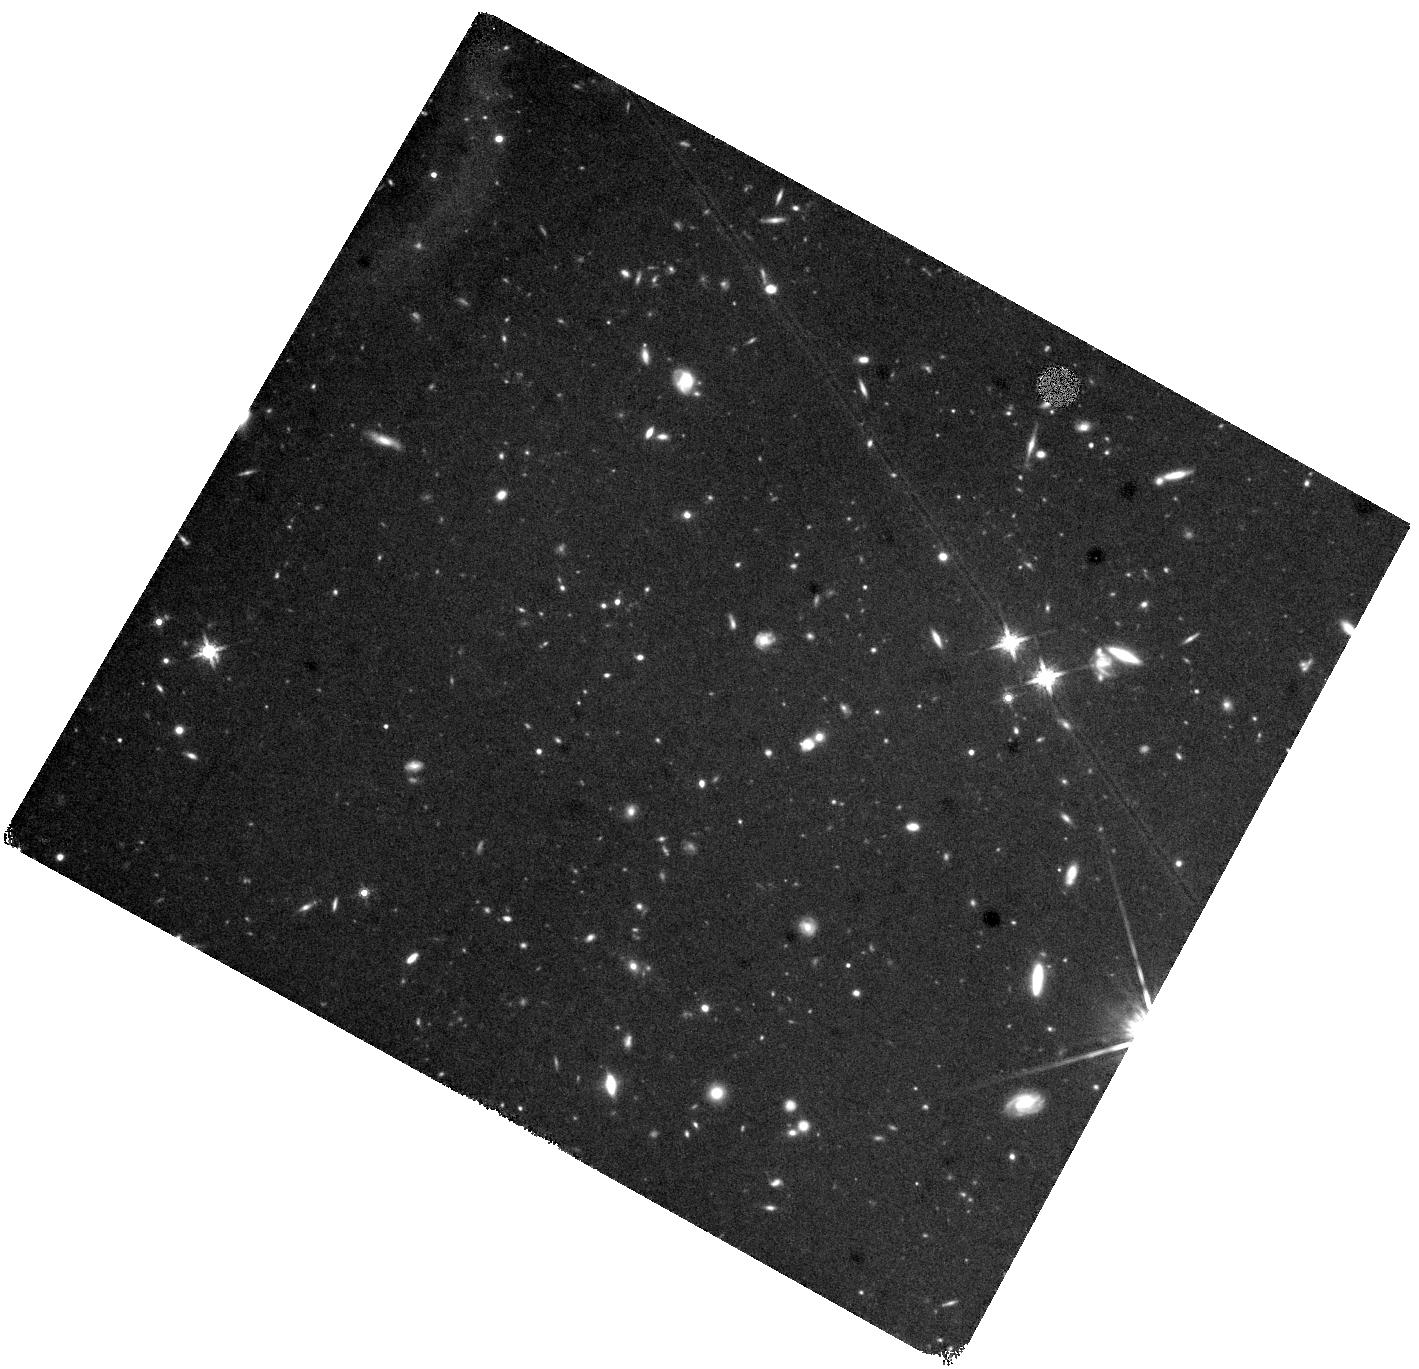
Target: GRB160410A-EE
Instrument: WFC3/IR
Filter: F160W
Exposure: 1.3 h
Observation ID: hst_17492_15_wfc3_ir_f160w_if8z15

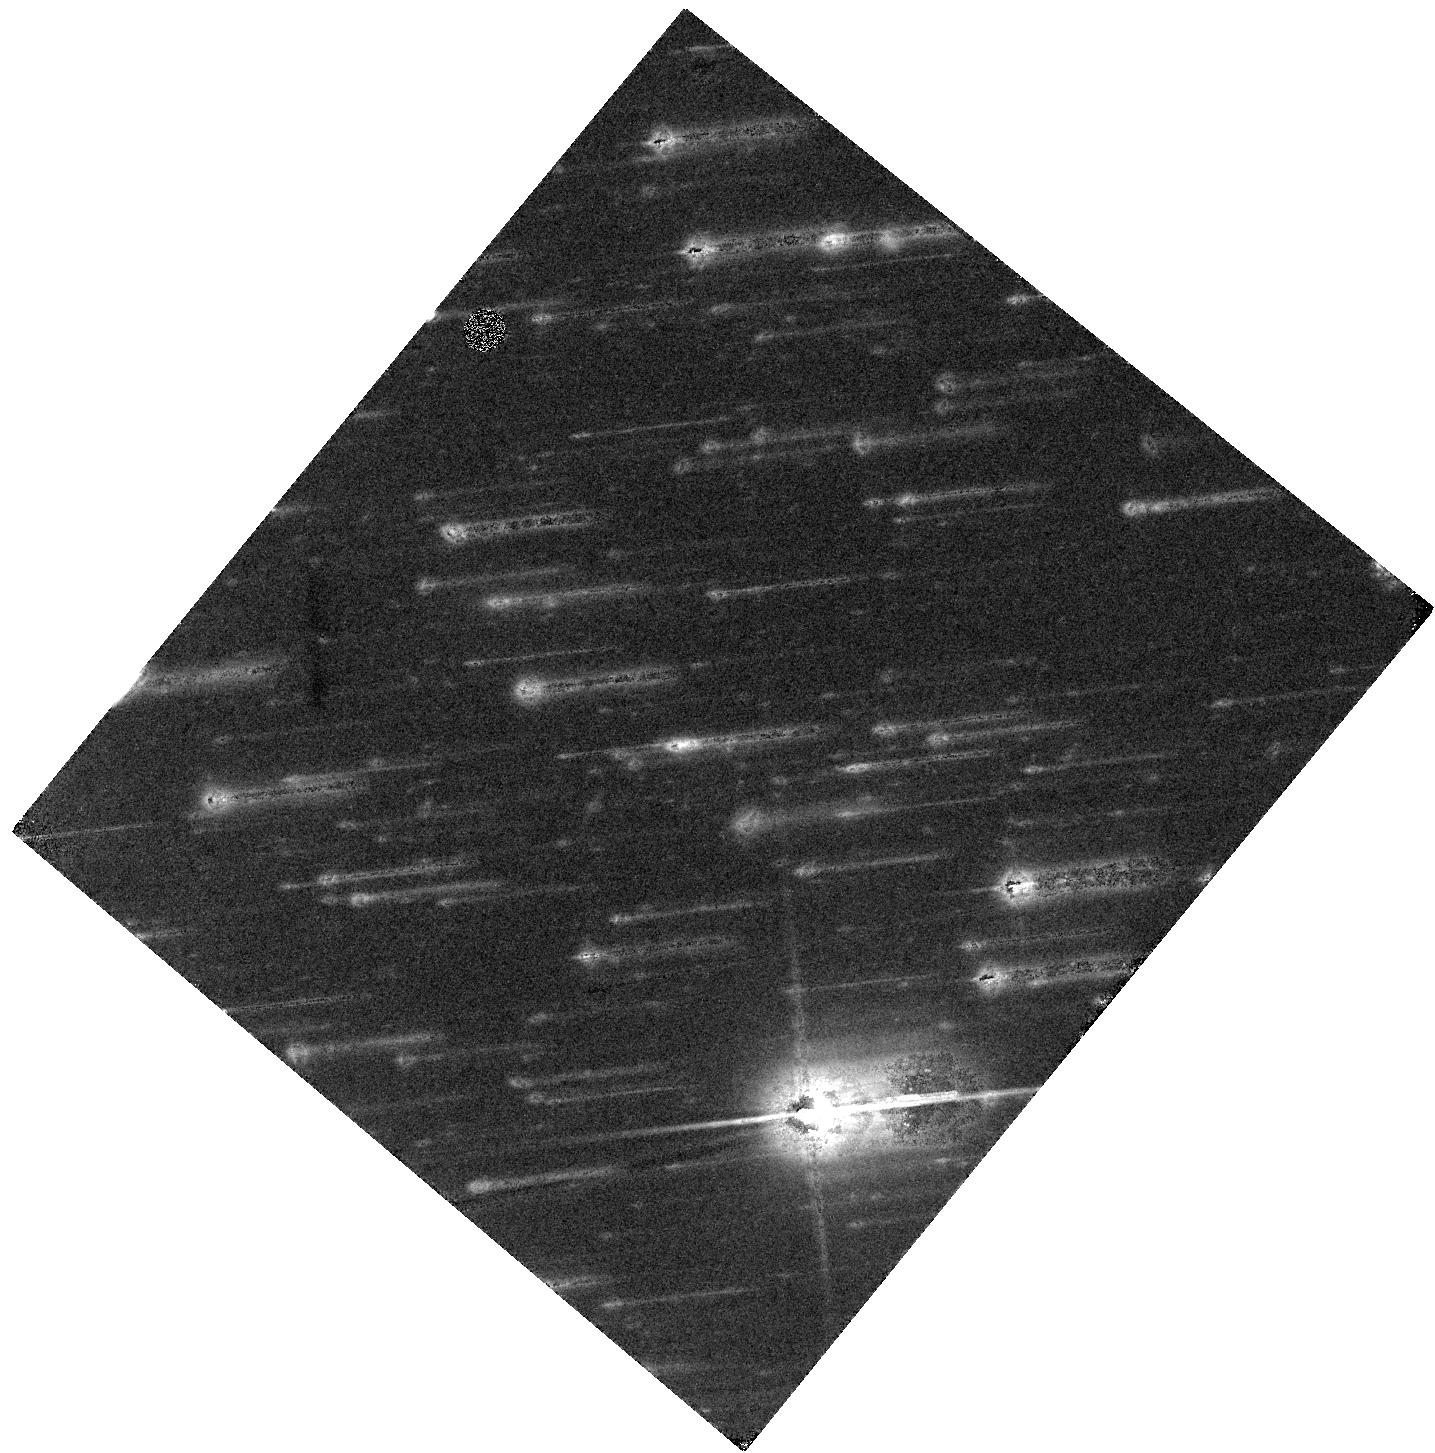
Target: GRB230906A
Instrument: WFC3/IR
Filter: F160W
Exposure: 40 min
Observation ID: hst_17492_02_wfc3_ir_f160w_if8z02

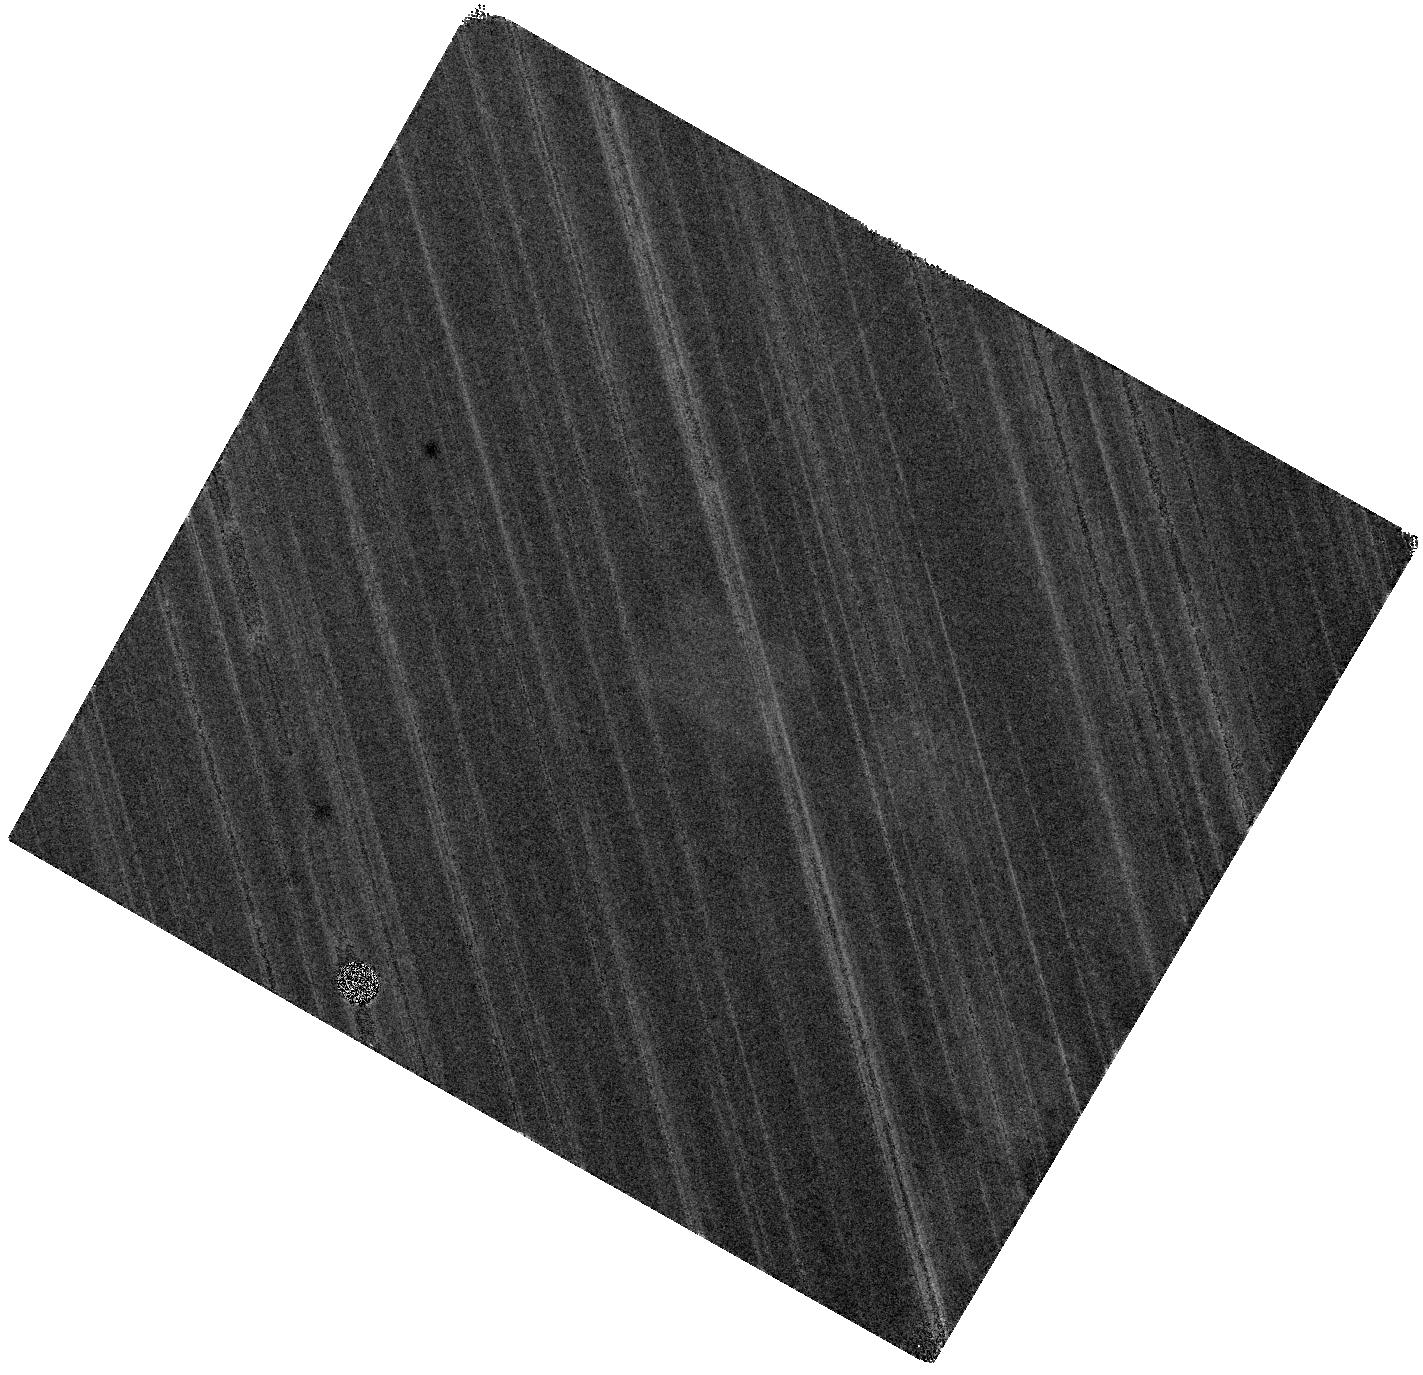
Target: GRB180727A
Instrument: WFC3/IR
Filter: F160W
Exposure: 40 min
Observation ID: hst_17492_13_wfc3_ir_f160w_if8z13

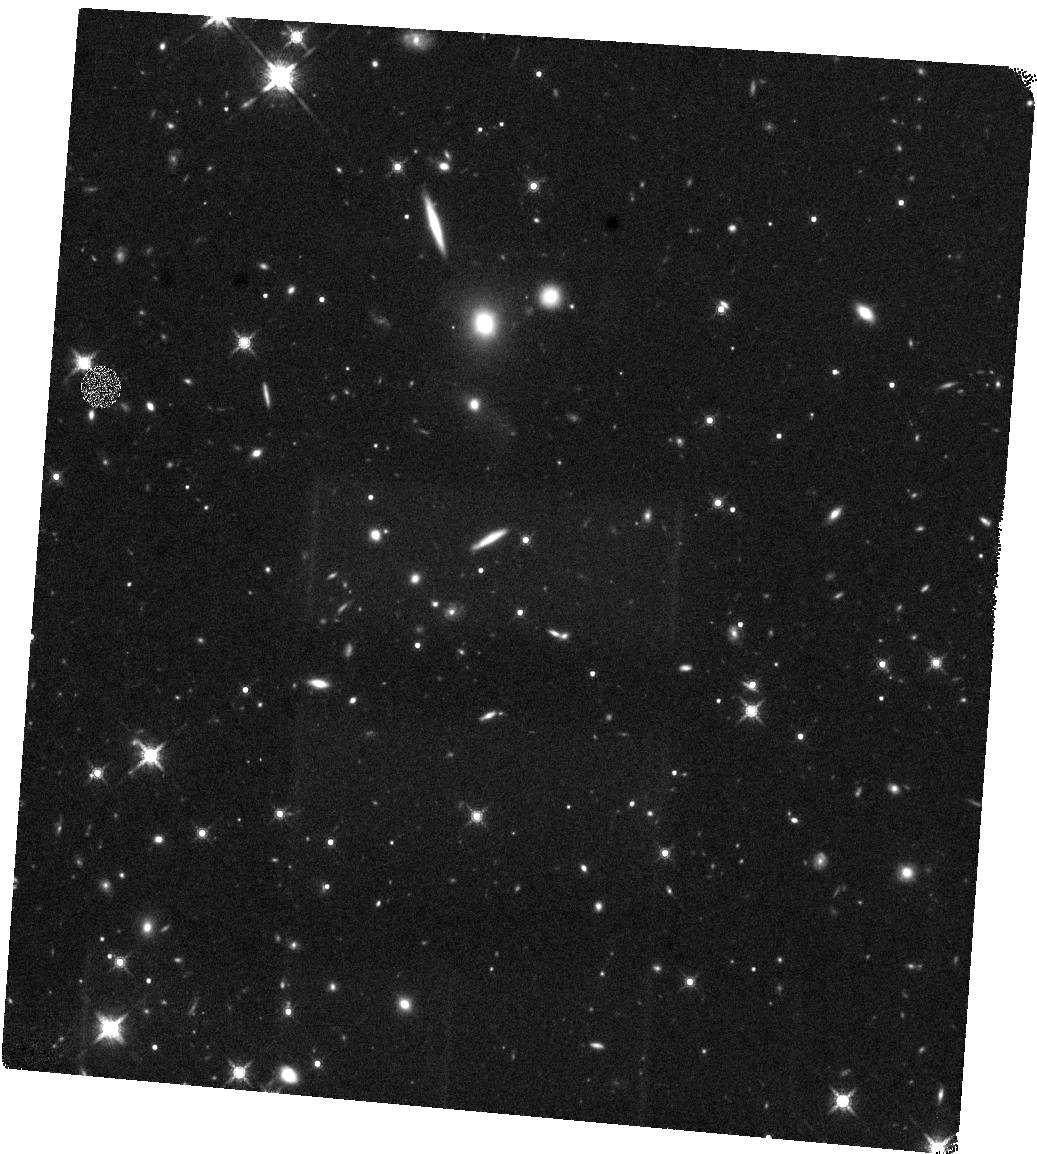
Target: GRB170428A
Instrument: WFC3/IR
Filter: F160W
Exposure: 40 min
Observation ID: hst_17492_04_wfc3_ir_f160w_if8z04

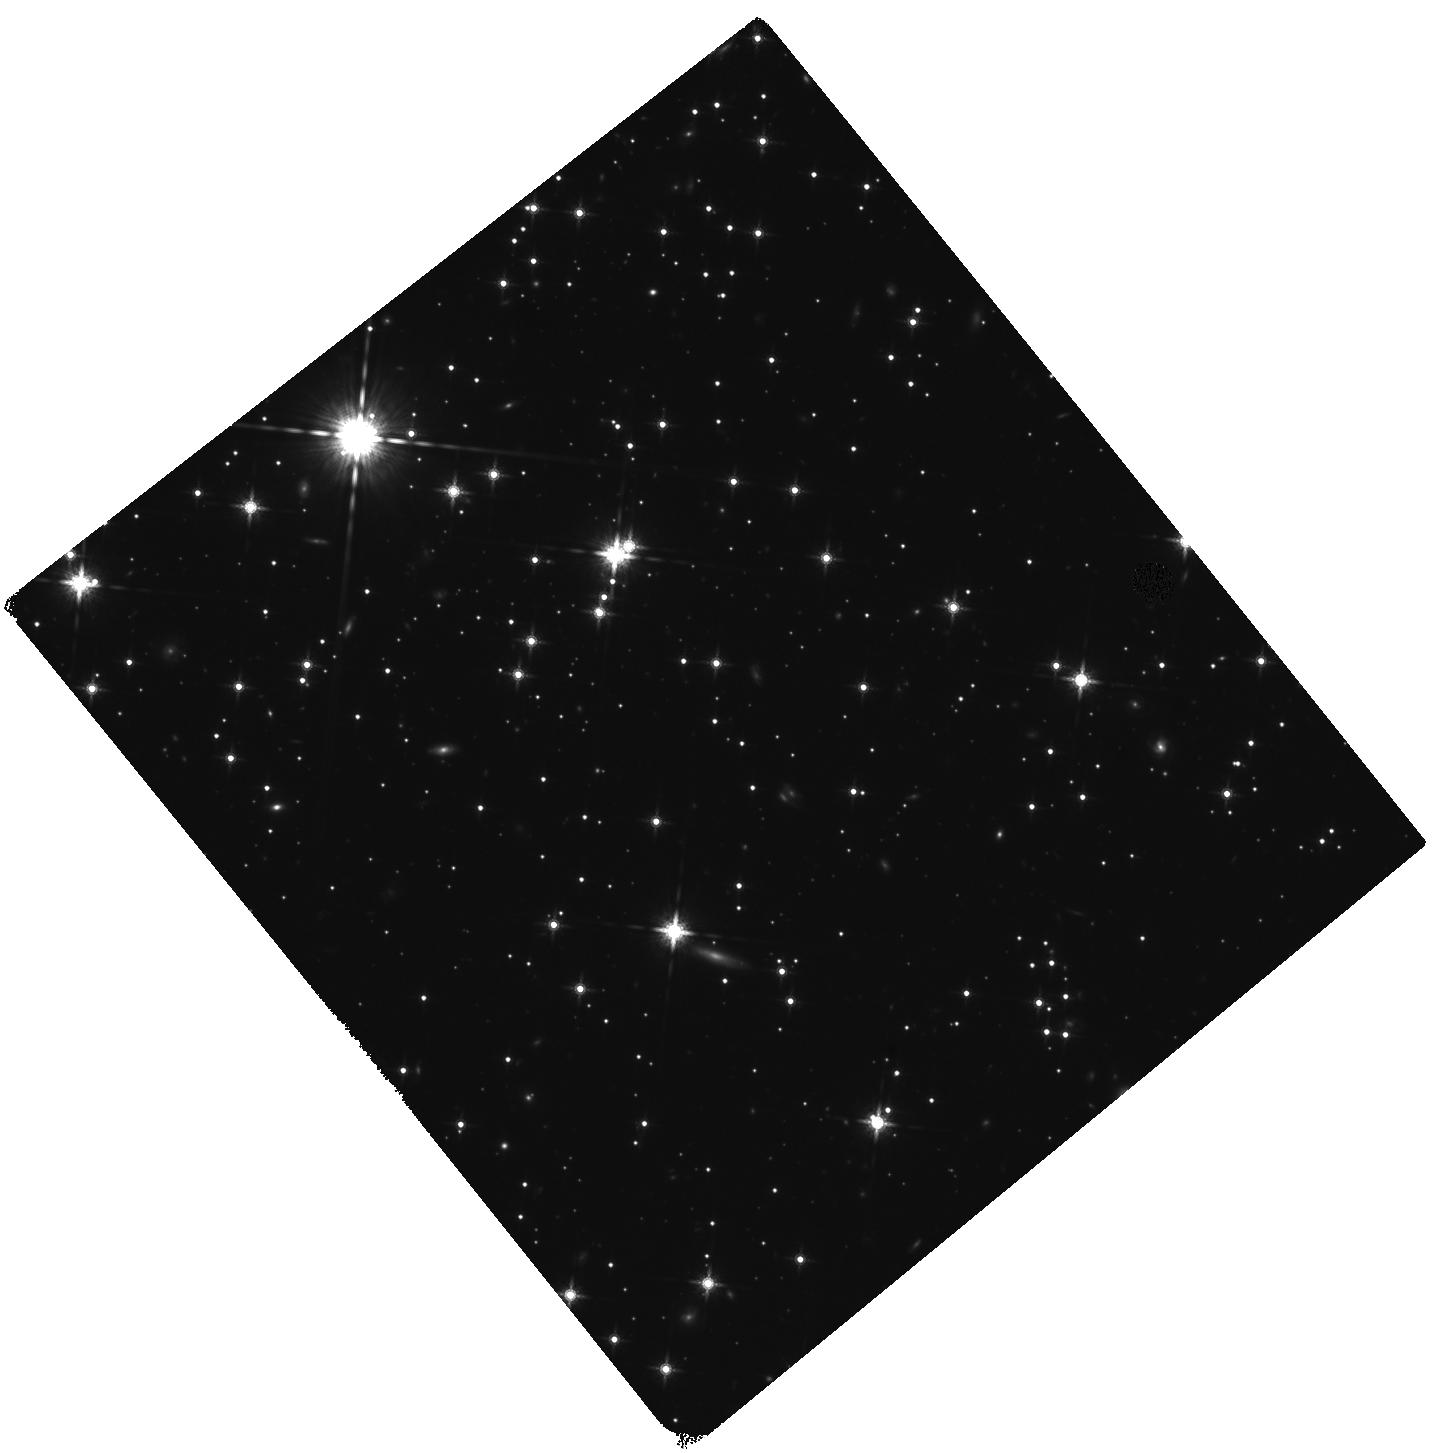
Target: GRB161004A
Instrument: WFC3/IR
Filter: F160W
Exposure: 1.3 h
Observation ID: hst_17492_20_wfc3_ir_f160w_if8z20

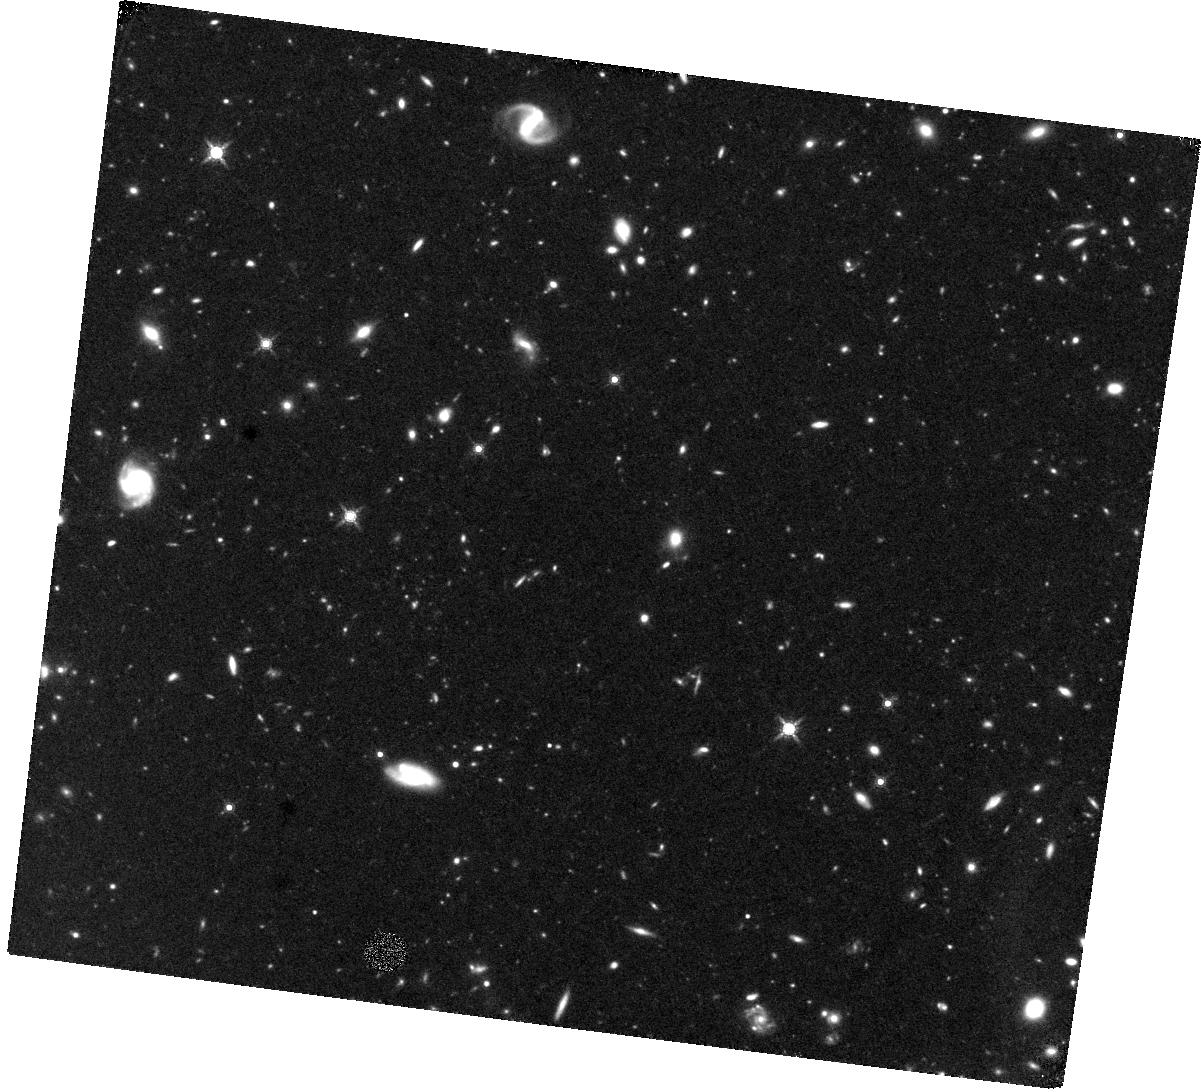
Target: GRB160408A
Instrument: WFC3/IR
Filter: F160W
Exposure: 1.6 h
Observation ID: hst_17492_14_wfc3_ir_f160w_if8z14

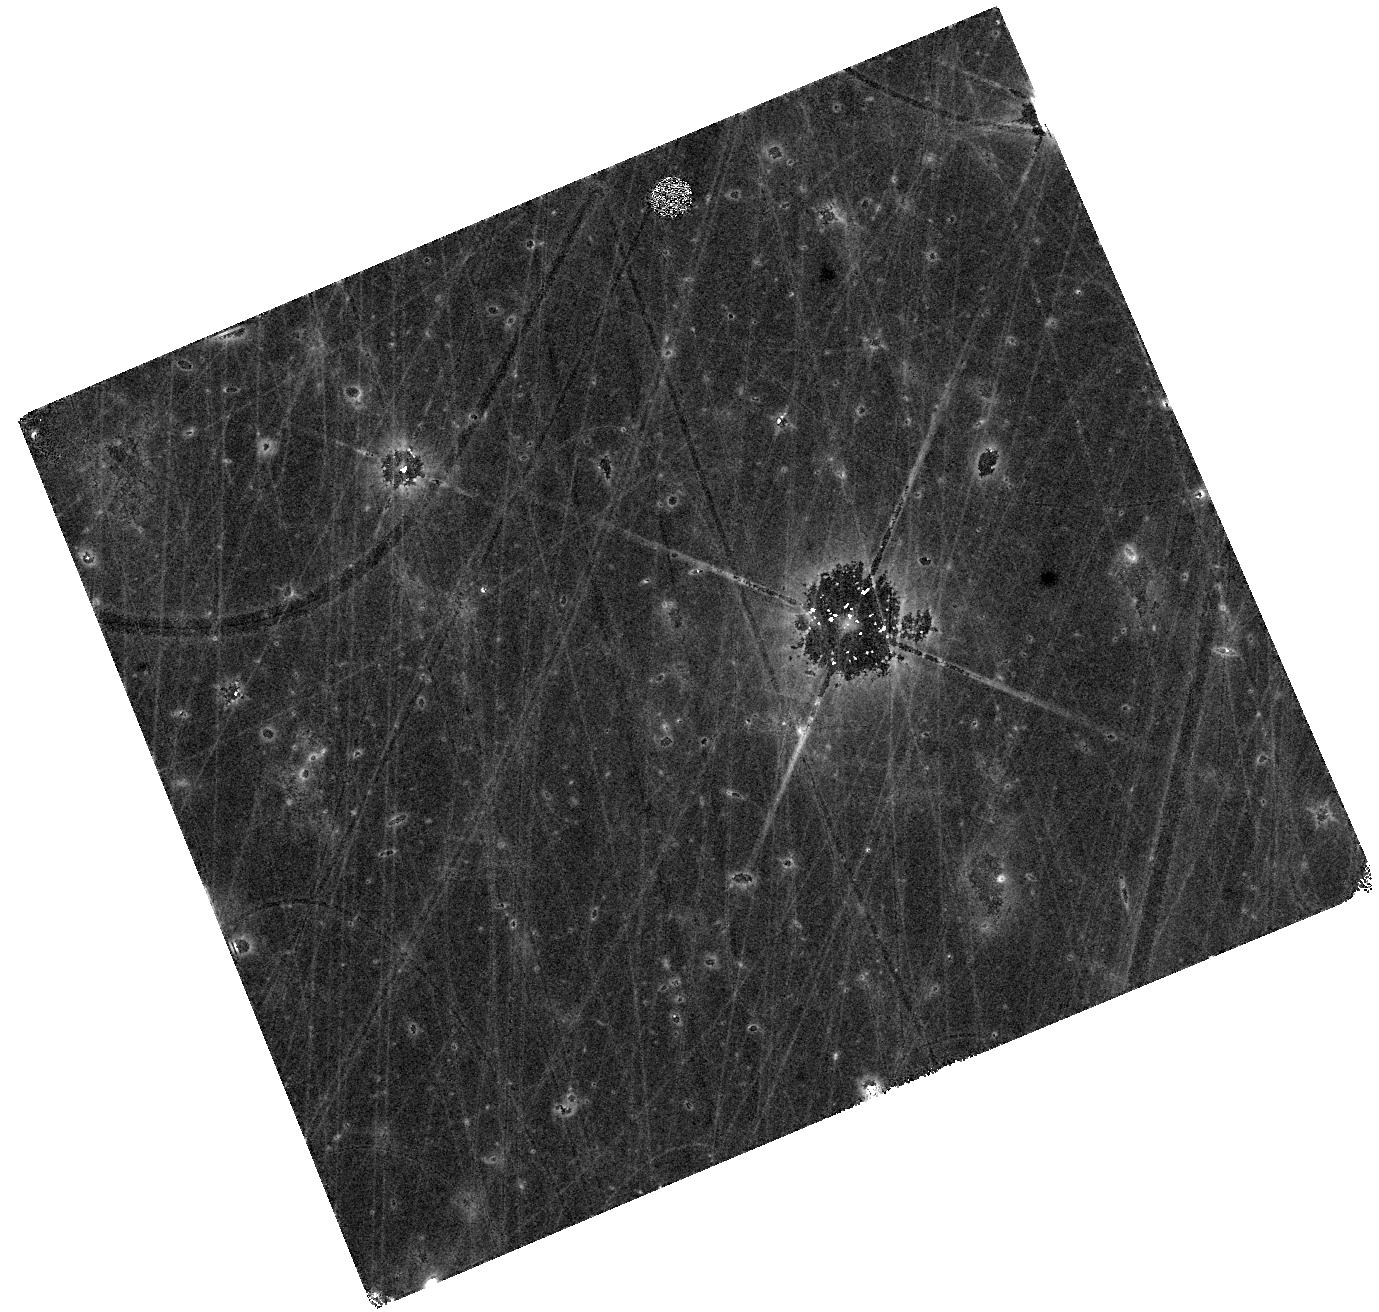
Target: GRB170728A
Instrument: WFC3/IR
Filter: F160W
Exposure: 1.3 h
Observation ID: hst_17492_22_wfc3_ir_f160w_if8z22

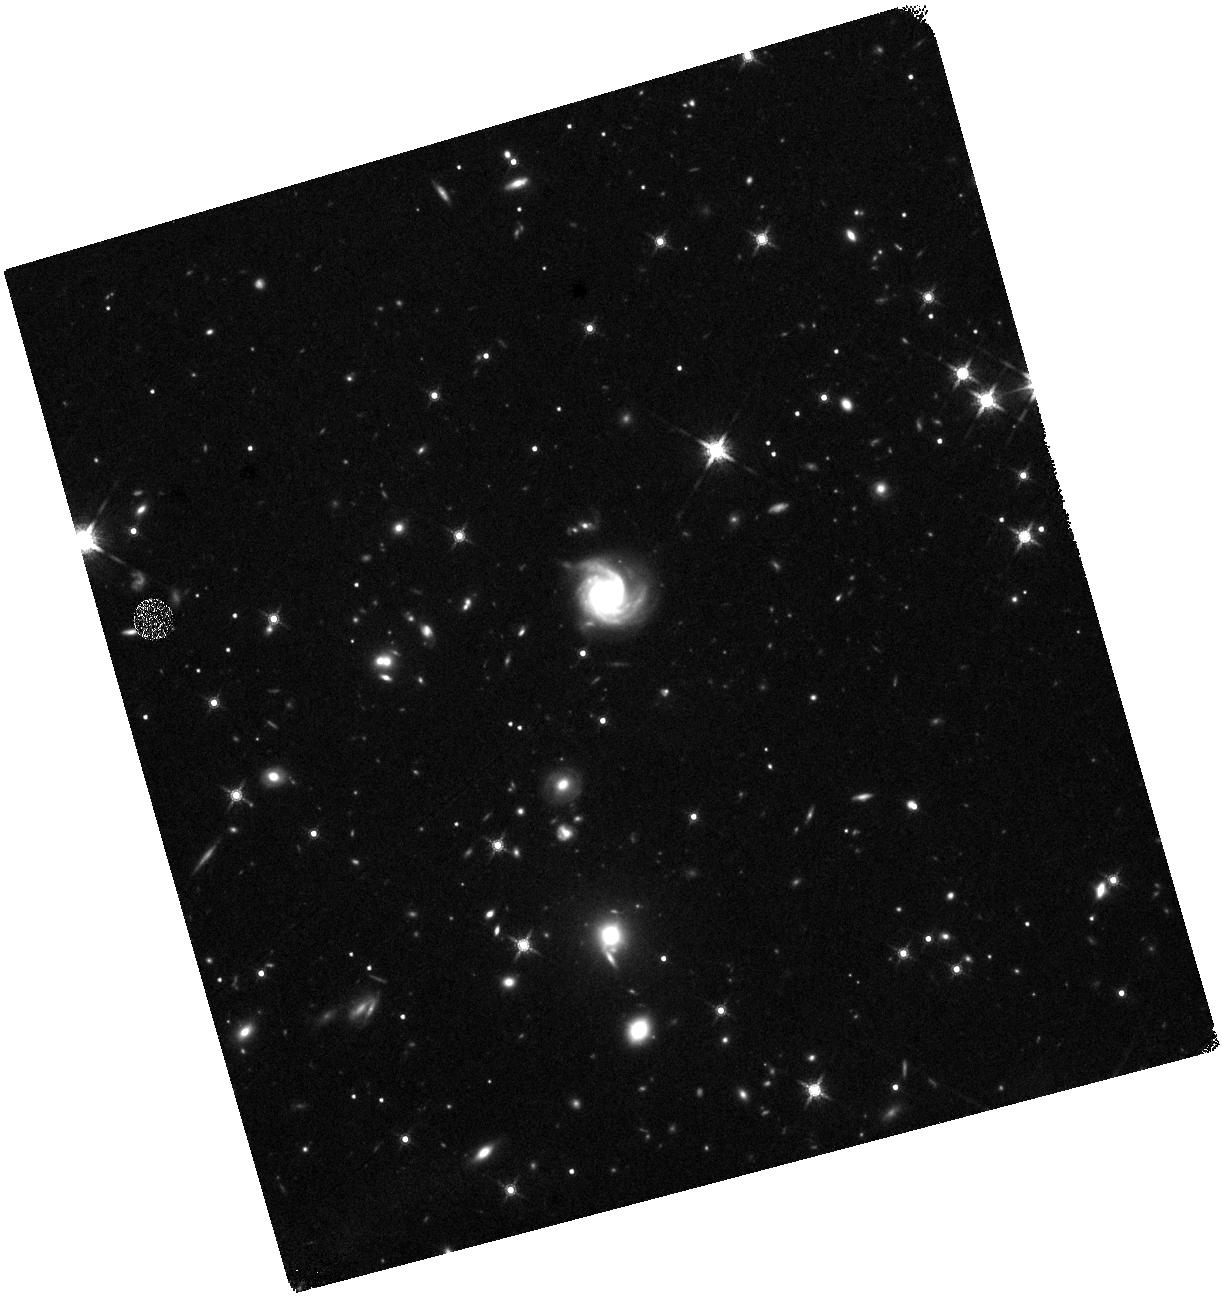
Target: GRB221120A
Instrument: WFC3/IR
Filter: F160W
Exposure: 40 min
Observation ID: hst_17492_62_wfc3_ir_f160w_if8z62

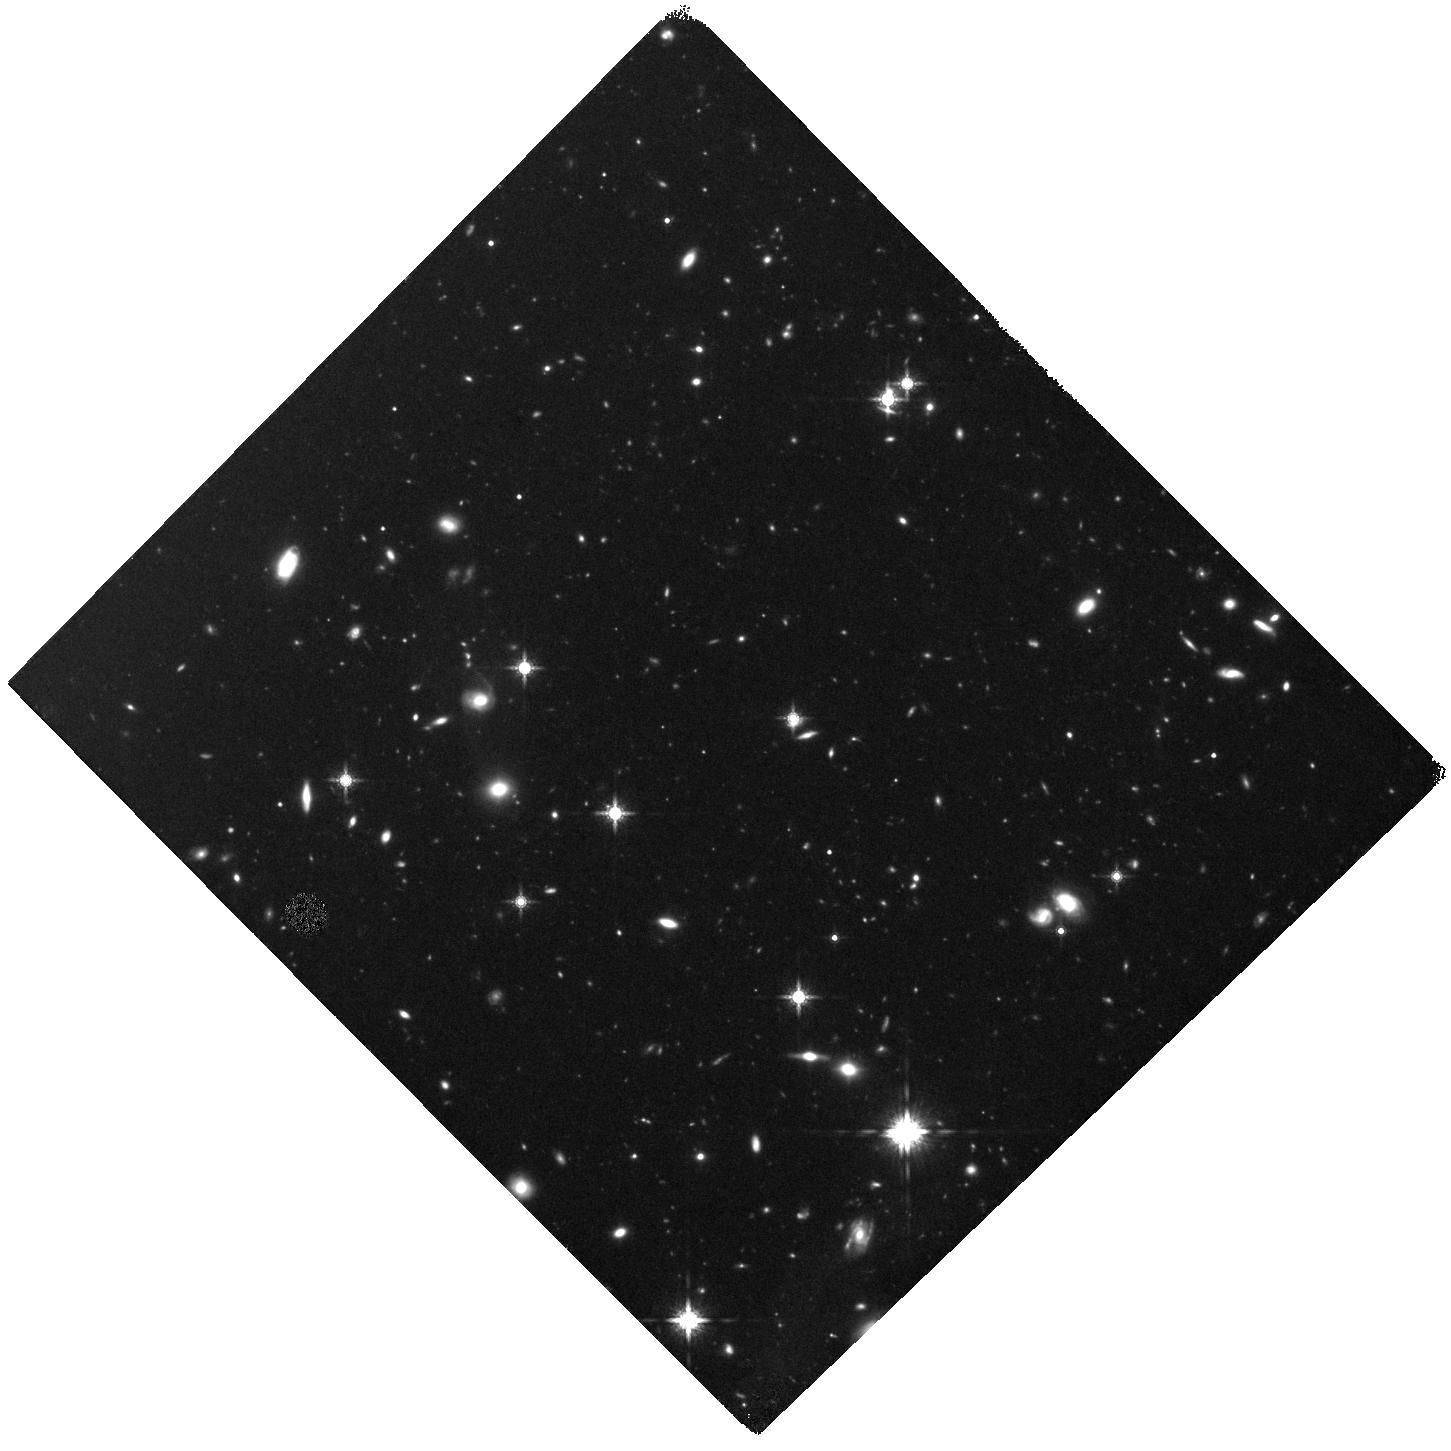
Target: GRB161001A
Instrument: WFC3/IR
Filter: F160W
Exposure: 1.4 h
Observation ID: hst_17492_19_wfc3_ir_f160w_if8z19

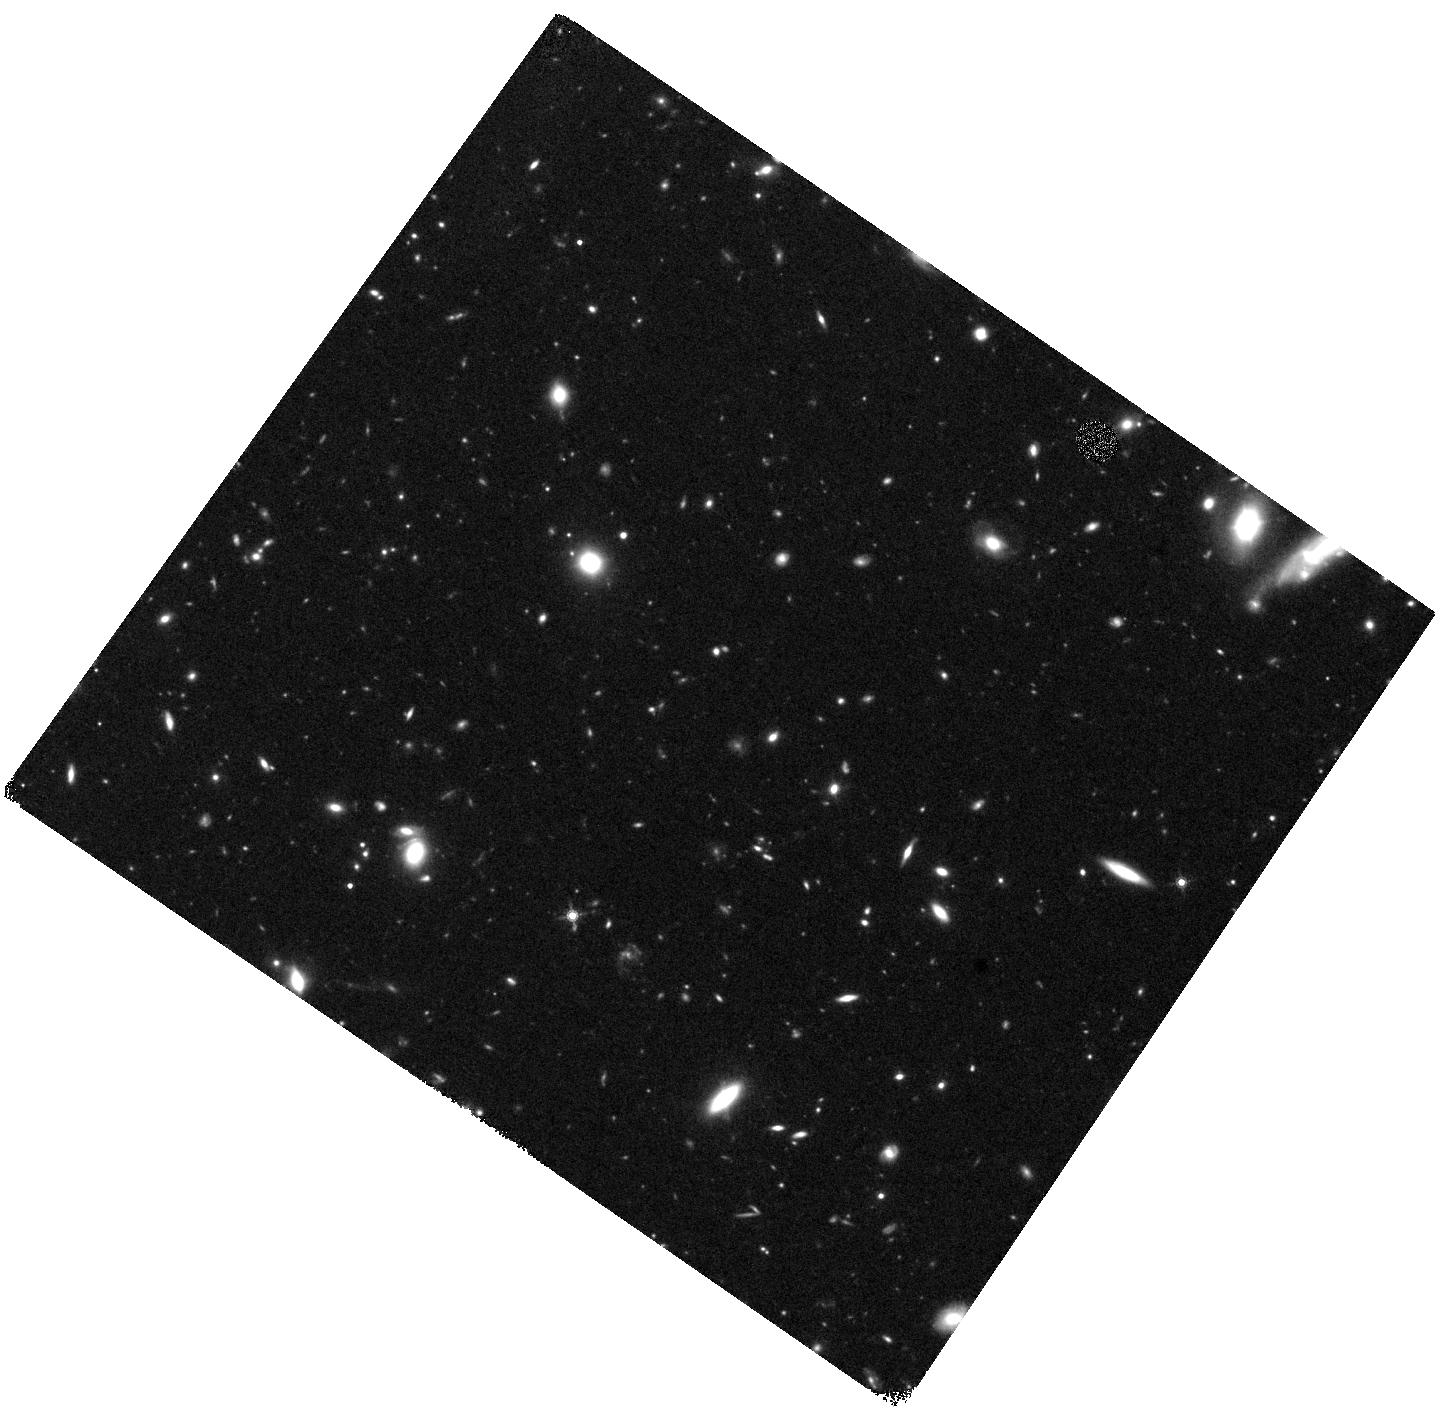
Target: GRB201221D
Instrument: WFC3/IR
Filter: F160W
Exposure: 40 min
Observation ID: hst_17492_07_wfc3_ir_f160w_if8z07

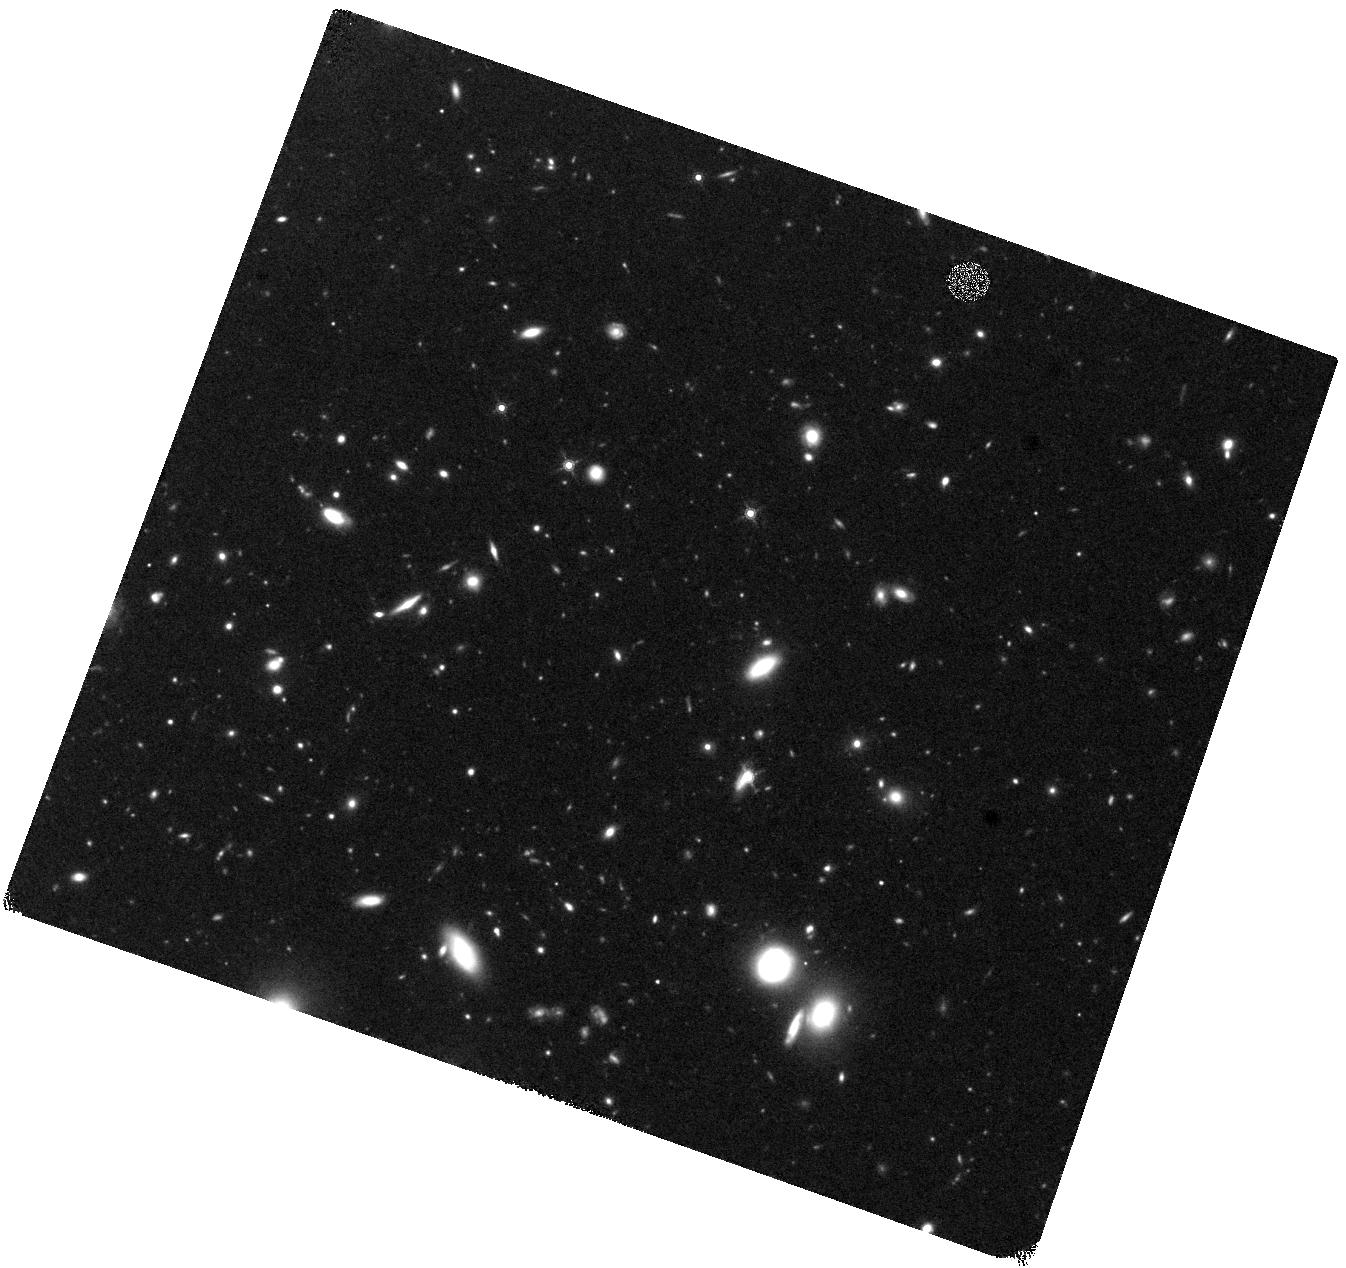
Target: GRB210726A
Instrument: WFC3/IR
Filter: F160W
Exposure: 40 min
Observation ID: hst_17492_09_wfc3_ir_f160w_if8z09

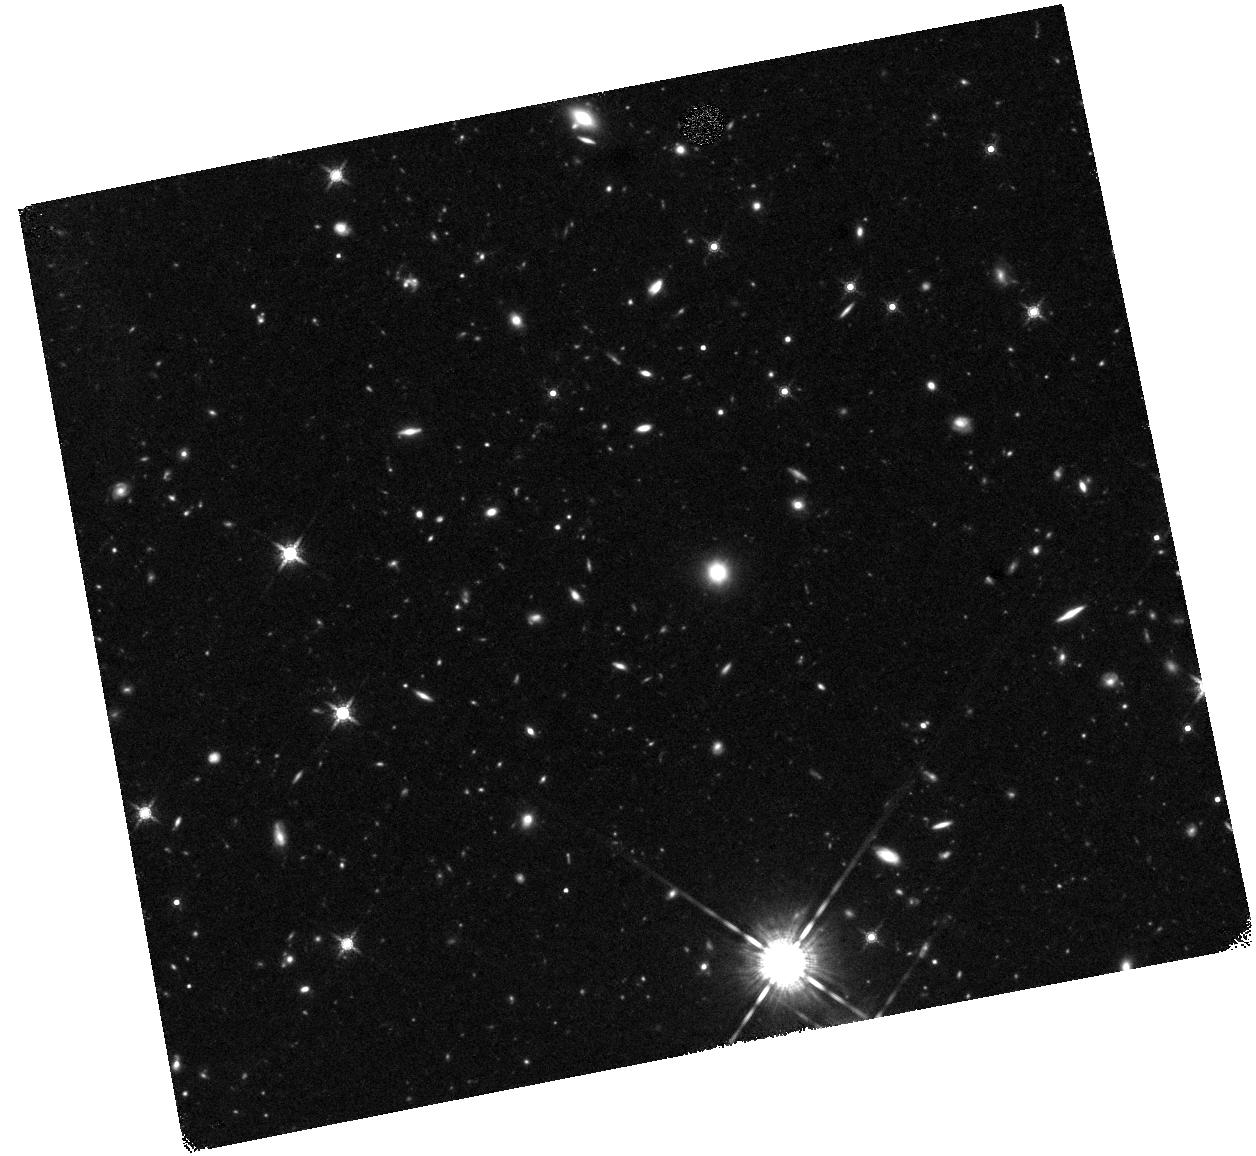
Target: GRB160601A
Instrument: WFC3/IR
Filter: F160W
Exposure: 1.4 h
Observation ID: hst_17492_17_wfc3_ir_f160w_if8z17

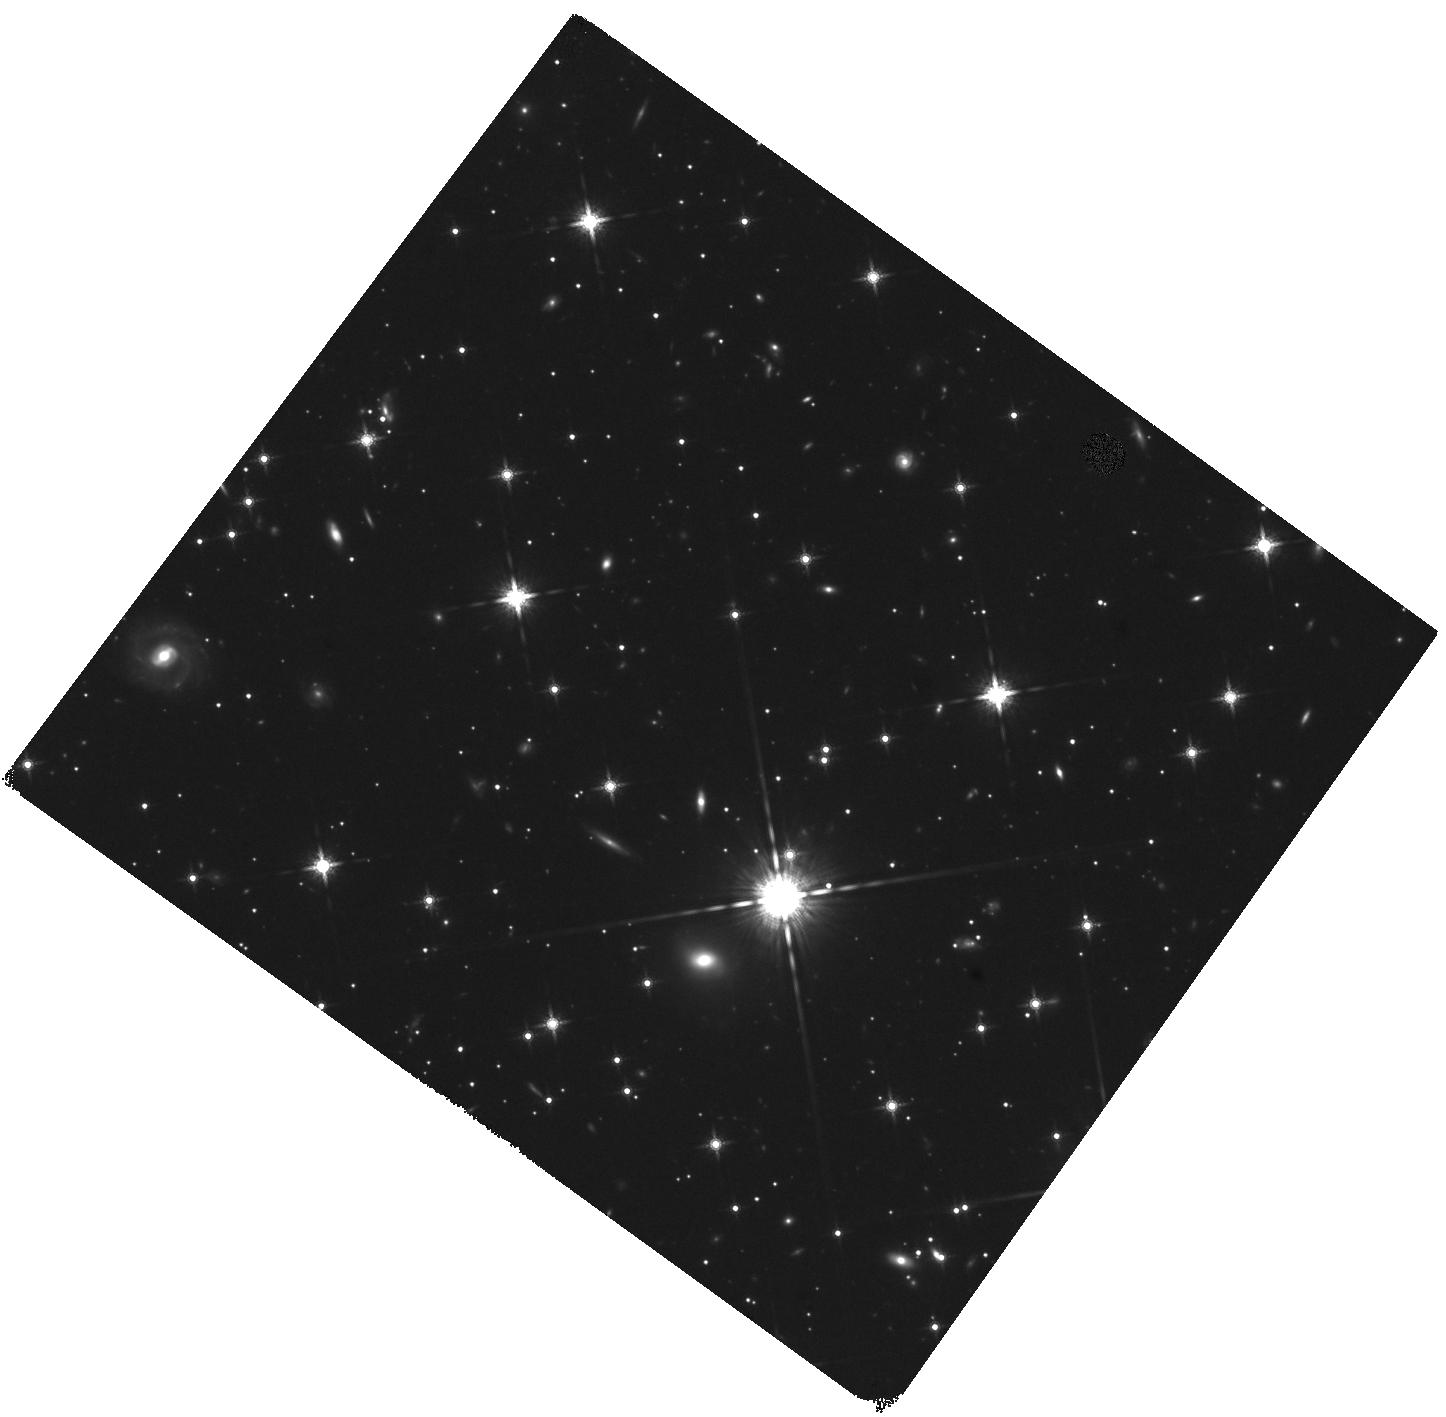
Target: GRB120804A-EE
Instrument: WFC3/IR
Filter: F160W
Exposure: 40 min
Observation ID: hst_17492_03_wfc3_ir_f160w_if8z03

Zooming in on the locations of short gamma-ray bursts (PI: OConnor, Brendan)

The study of short duration gamma-ray bursts (sGRBs) and their host galaxies provide a unique view of the environments of gravitational wave sources. The locations of sGRBs within their hosts is the strongest constraint on fundamental properties of the progenitor systems (e.g. kick velocity, time delay), with important implications for binary stellar evolution, galactic chemical enrichment, and the expected Advanced LIGO and Virgo detection rate. HST observations of sGRBs host galaxies are the benchmark dataset against which models of neutron star (NS) mergers are tested. This dataset, affected by small number statistics in the past, is now expanding, allowing us to consider more sophisticated scenarios, such as multiple channels of binary formation and different progenitor systems. However, targeted observations of sGRBs are introducing complex selection biases. In order to mitigate these effects, we propose a public survey of well-localized sGRBs to build a high-quality homogeneous sample of sGRB locations and environments. The proposed observations, together with existing archival HST data and an extensive ground-based campaign, would form a legacy dataset for the study of compact binary mergers and their diverse evolutionary pathways. In addition, sGRBs with no coincident host galaxy in these HST images constitute excellent targets for future JWST observations.